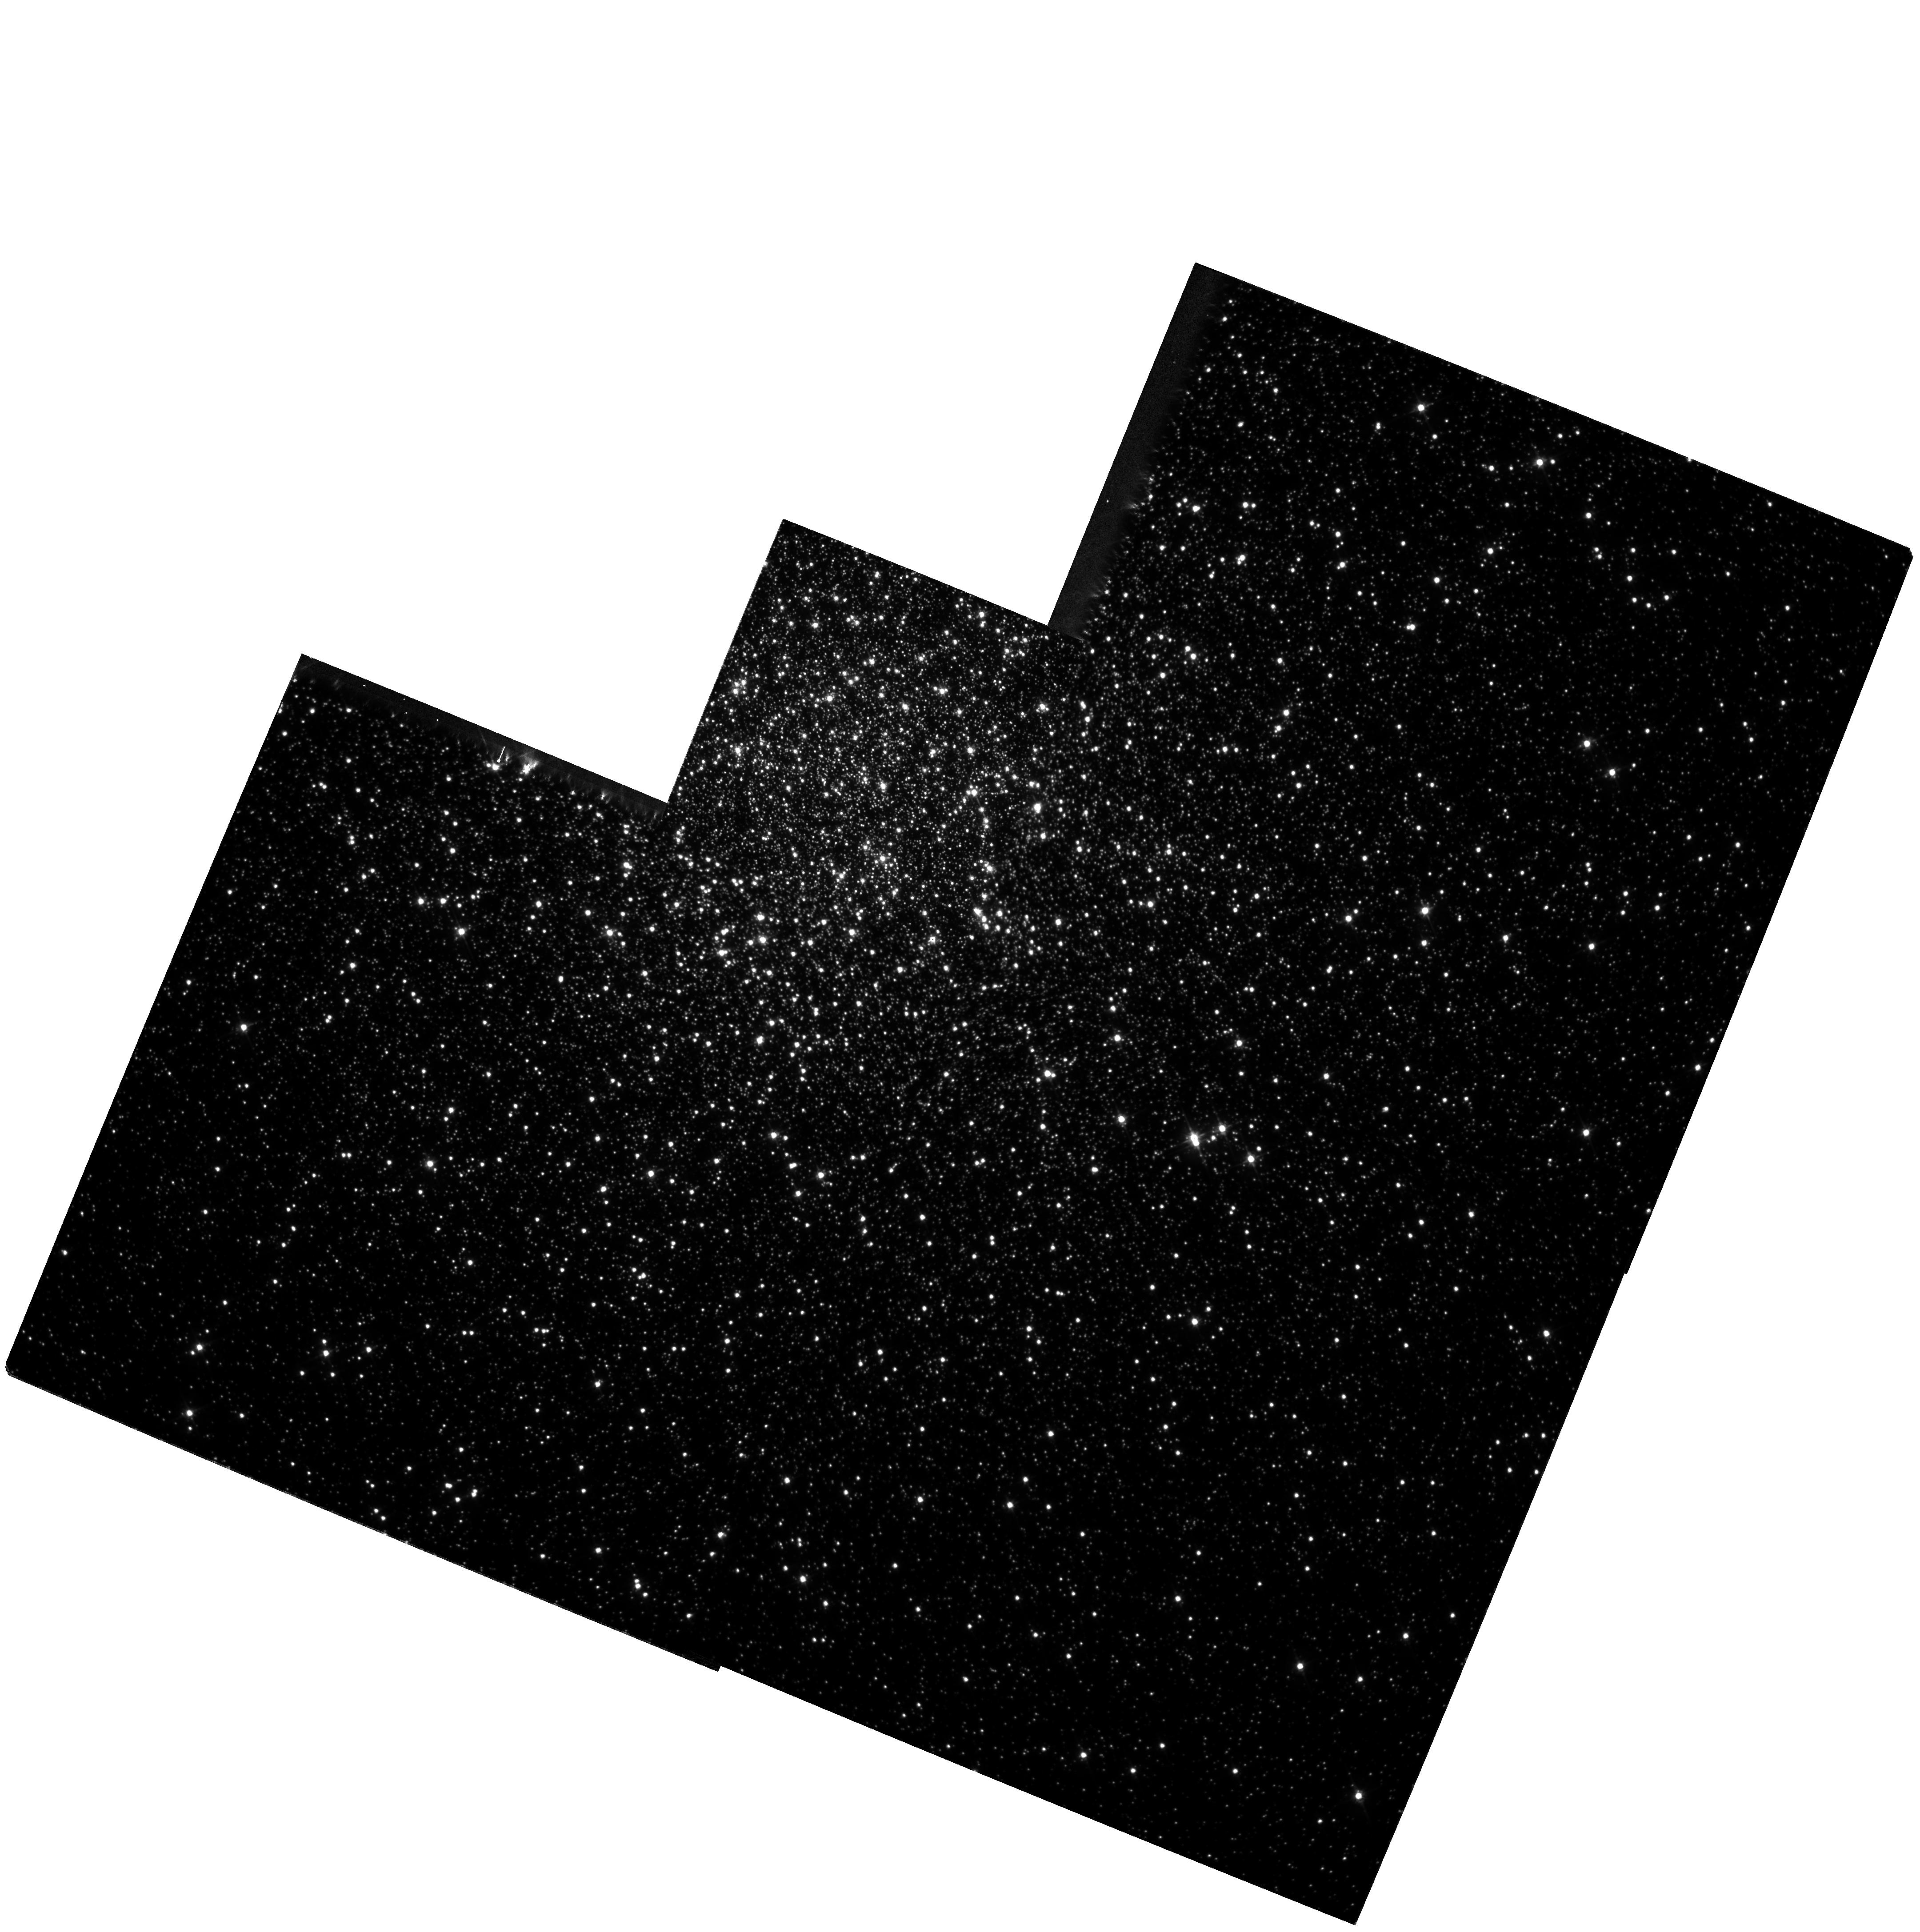
Target: NGC104. Instrument: WFPC2/PC. Filter: F555W. Exposure: 12 min. Observation ID: hst_7503_01_wfpc2_pc_f555w_u54701

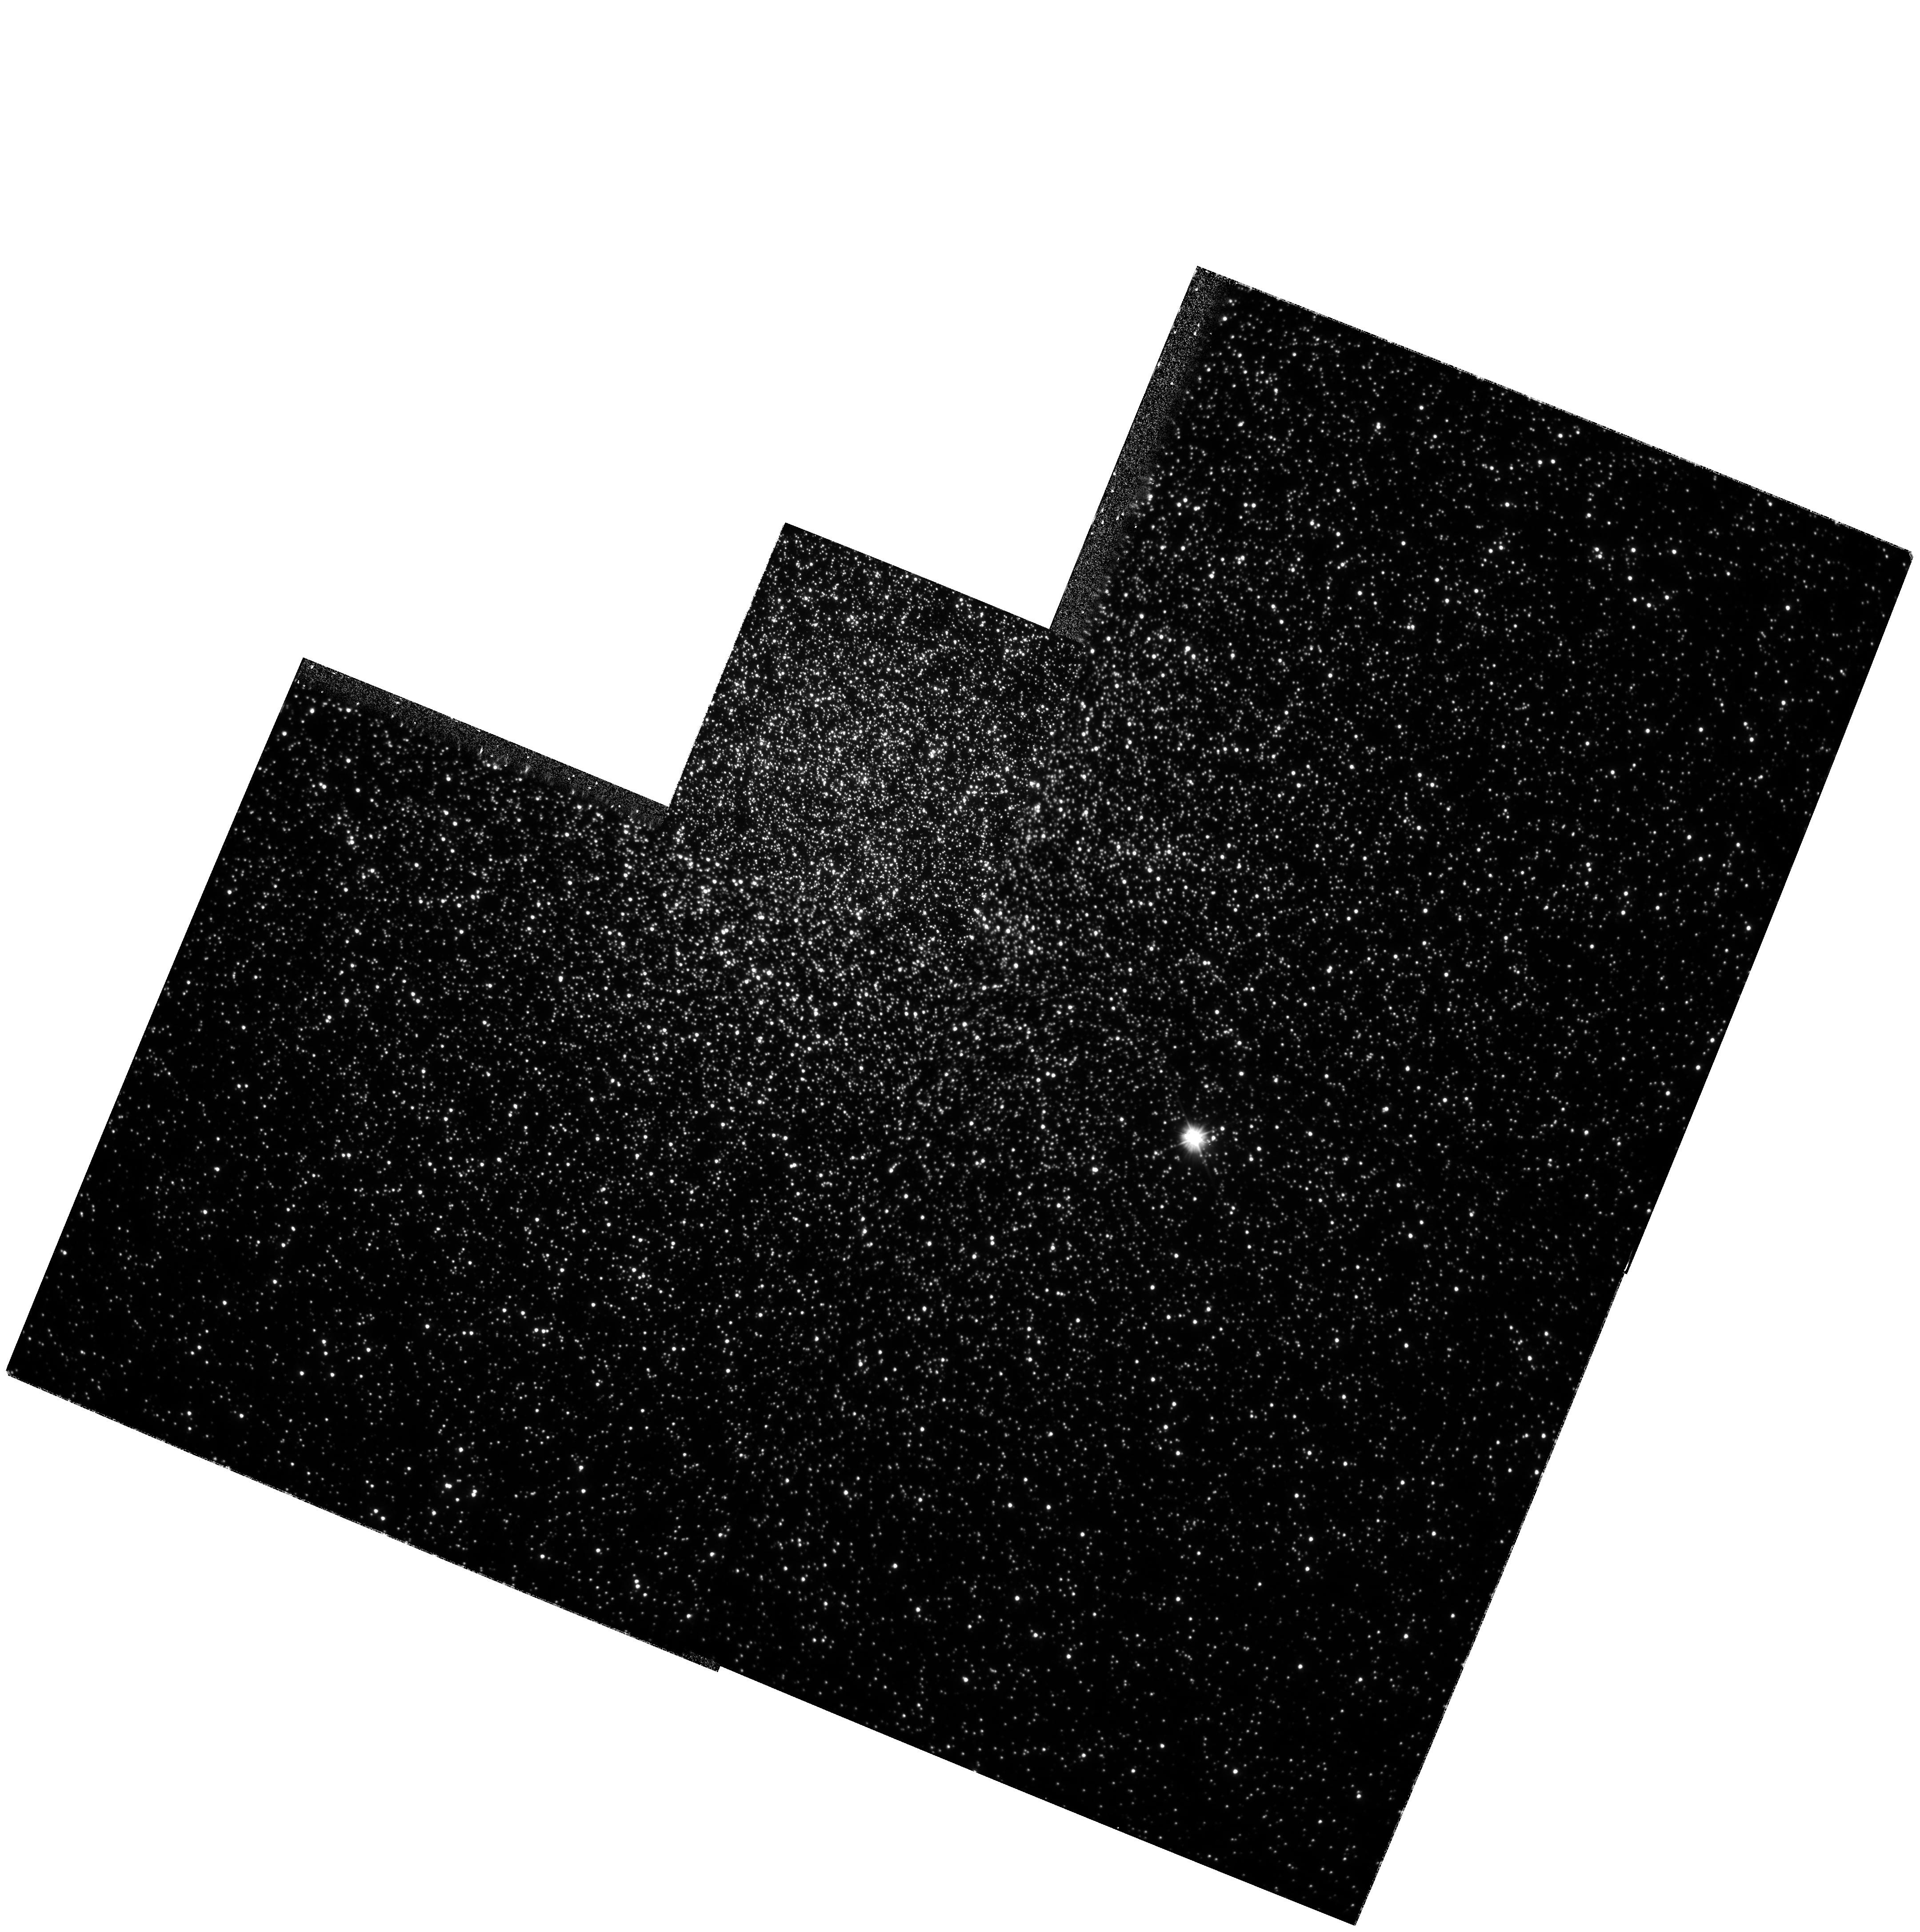
Target: NGC104. Instrument: WFPC2/PC. Filter: F300W. Exposure: 1.9 h. Observation ID: hst_7503_01_wfpc2_pc_f300w_u54701

Precise Astrometry in the Core of the Globular Cluster 47 Tuc: A Complete Census of High-Velocity Stars (PI: Meylan, Georges)

We propose to obtain the third and final epoch for our measurement of differential proper motions in the core of 47 Tuc using deep U (F300W) and V (F555W) WFPC2 images over two years (1^st epoch: Oct. 1995; 2^nd: Cycle 6 scheduled). The resulting motions will have a 1-Sigma uncertainty of 0.23 mas/yr -- corresponds to a 5-Sigma detection of all stars with velocities greater than 22 km/s. The choice of F300W will allow stars to be measured over the whole color-magnitude diagram, from the red -giant branch to well down the main sequence. Such a complete census will provide unique constraints on relaxation processes, collision and ejection rates, and the velocity distribution, as a function of the stellar mass. Binary stars play an essential role during the late phases of the dynamical evolution of a globular cluster. They transfer energy to passing stars, and so can strongly influence the cluster evolution. Hard binaries are known to exist in cluster cores, e.g., in th e form of millisecond pulsars. Th e presence of hard binaries may also be revealed by searching for the by-products of close encounters: high-velocity stars. Two such stars were serendipitously discovered in the core of 47 Tuc by Meylan et al. (1991), and similar stars have since been detected by Pryor et al. (1994). This represents the limit of the radial velocity data from the ground. If more progress is to be made in the search for high-velocity stars in 47 Tuc, it must be made by obtaining proper motions, a task for which only HST is suitable.